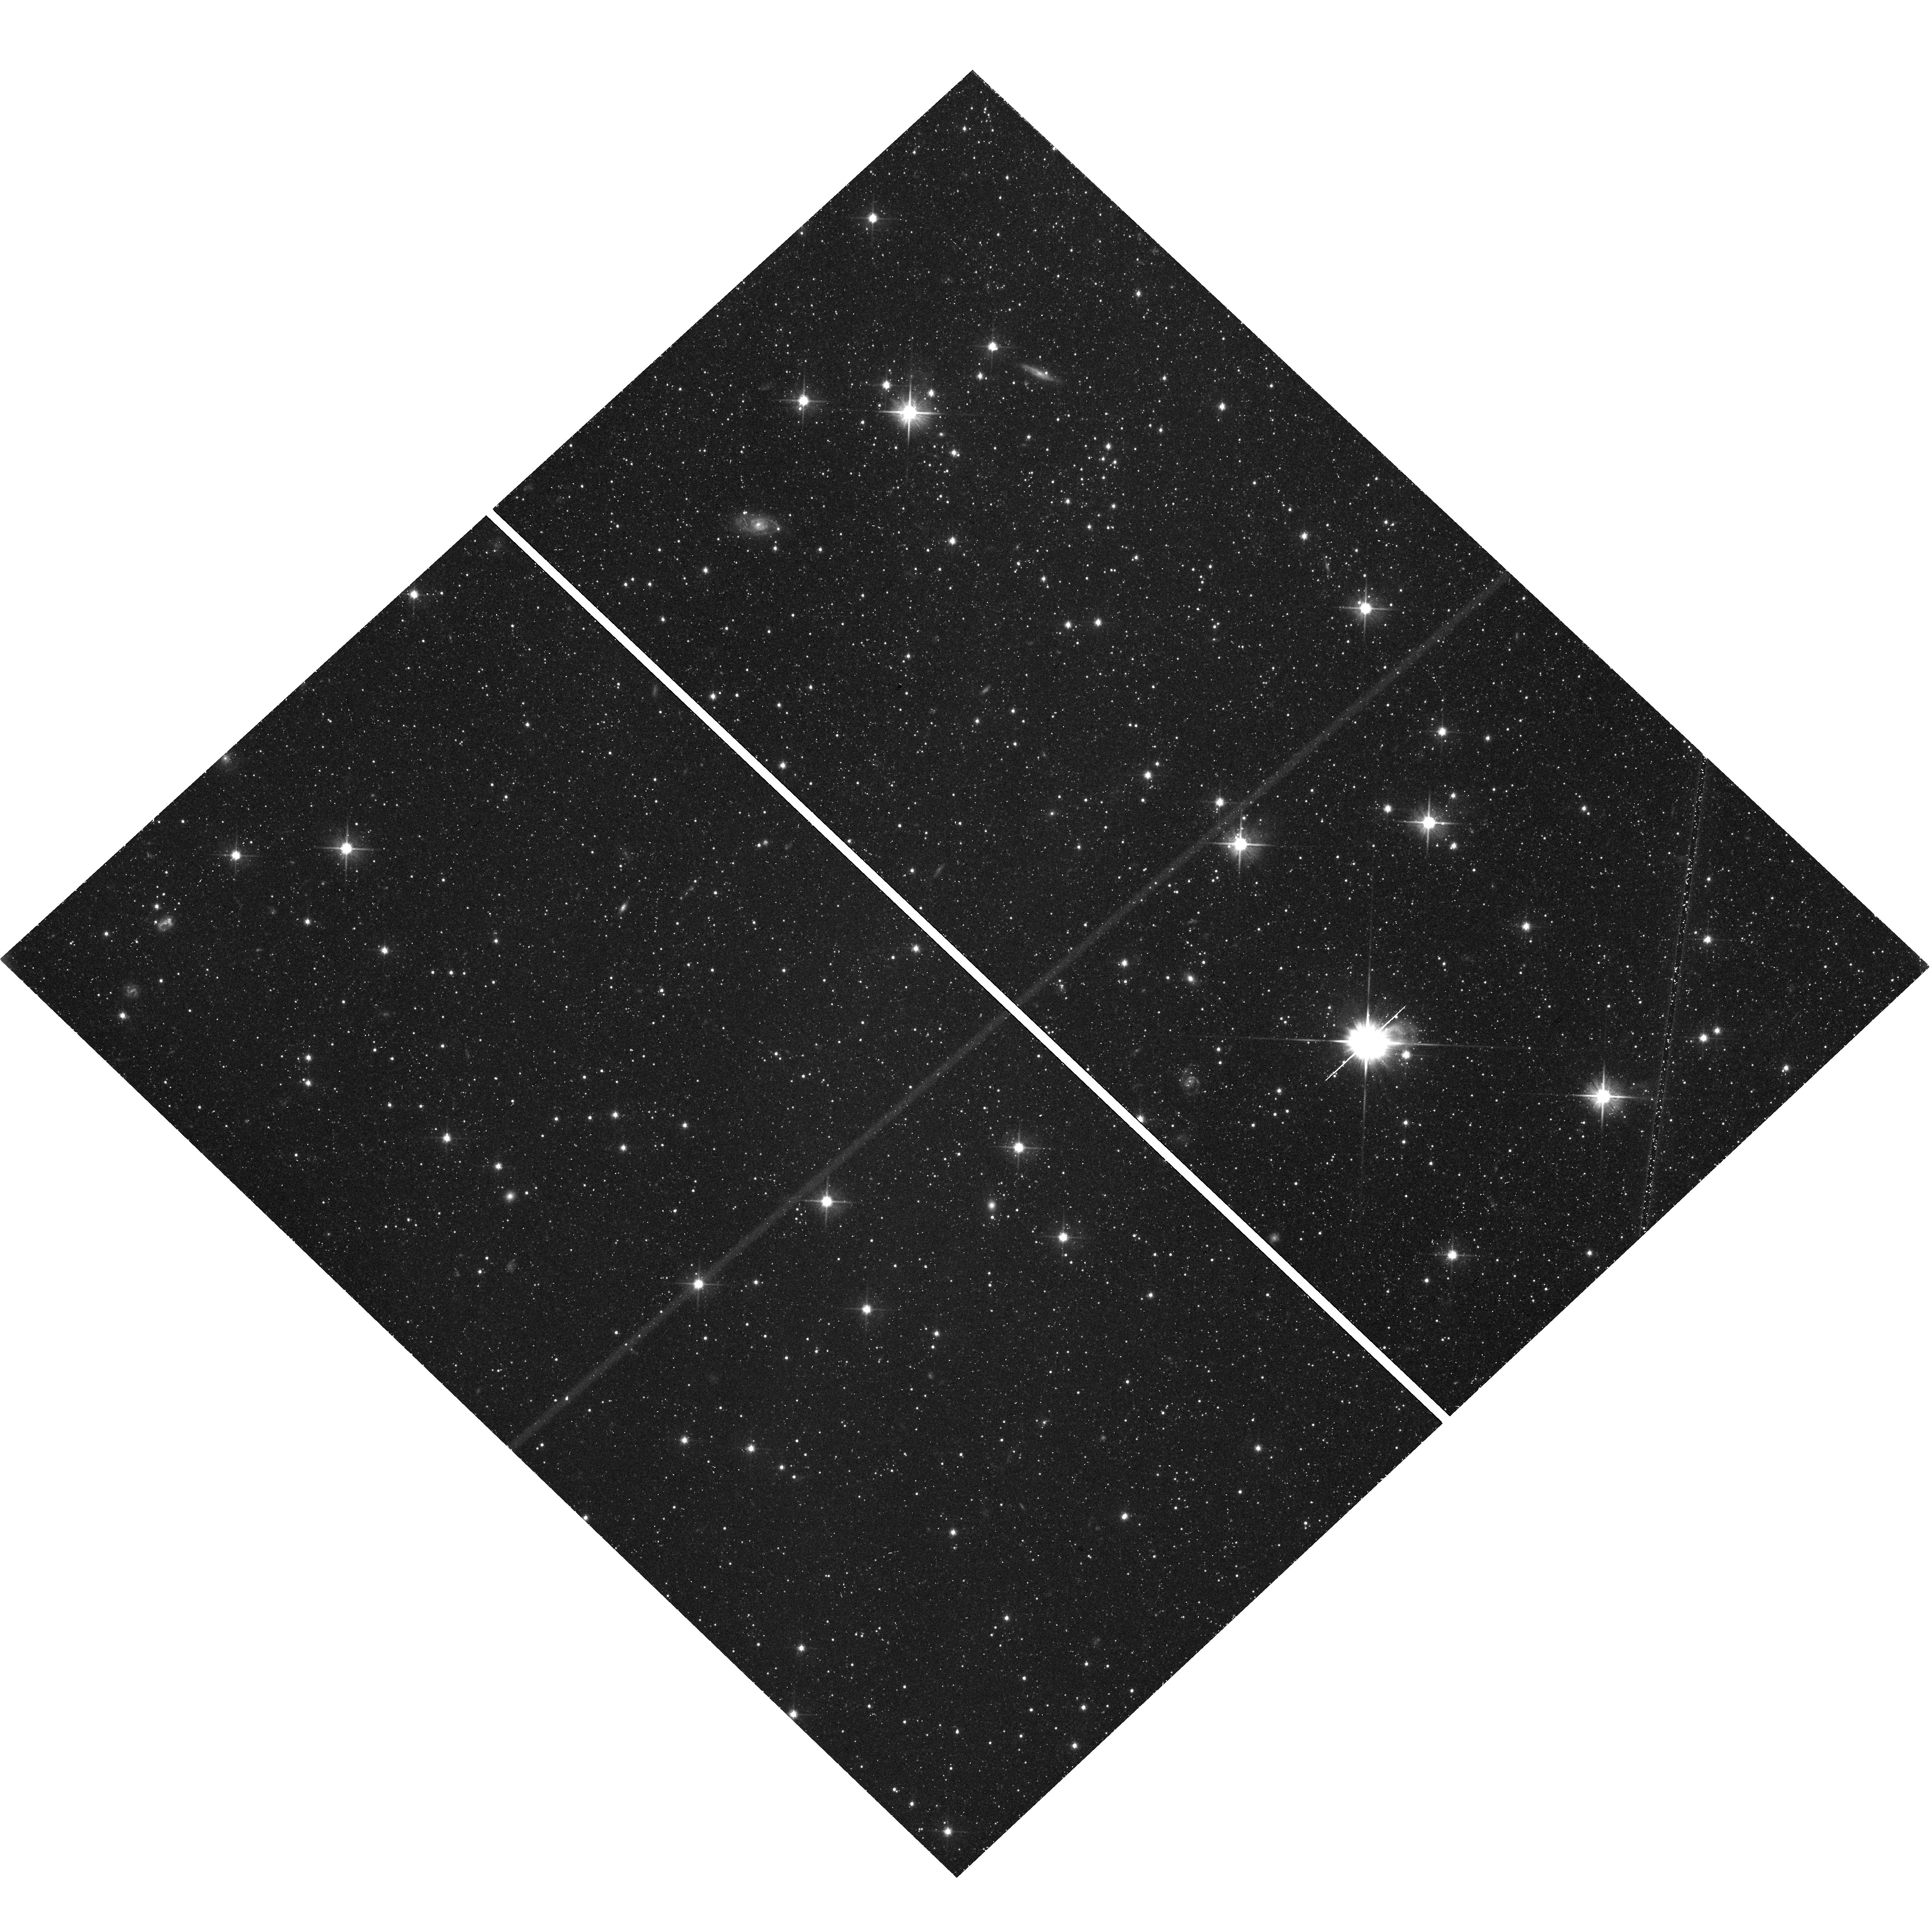
Target: field at RA 296.446°, Dec -14.955°. Instrument: WFC3/UVIS. Filter: F606W. Exposure: 41 min. Observation ID: hst_14191_02_wfc3_uvis_f606w_icto02

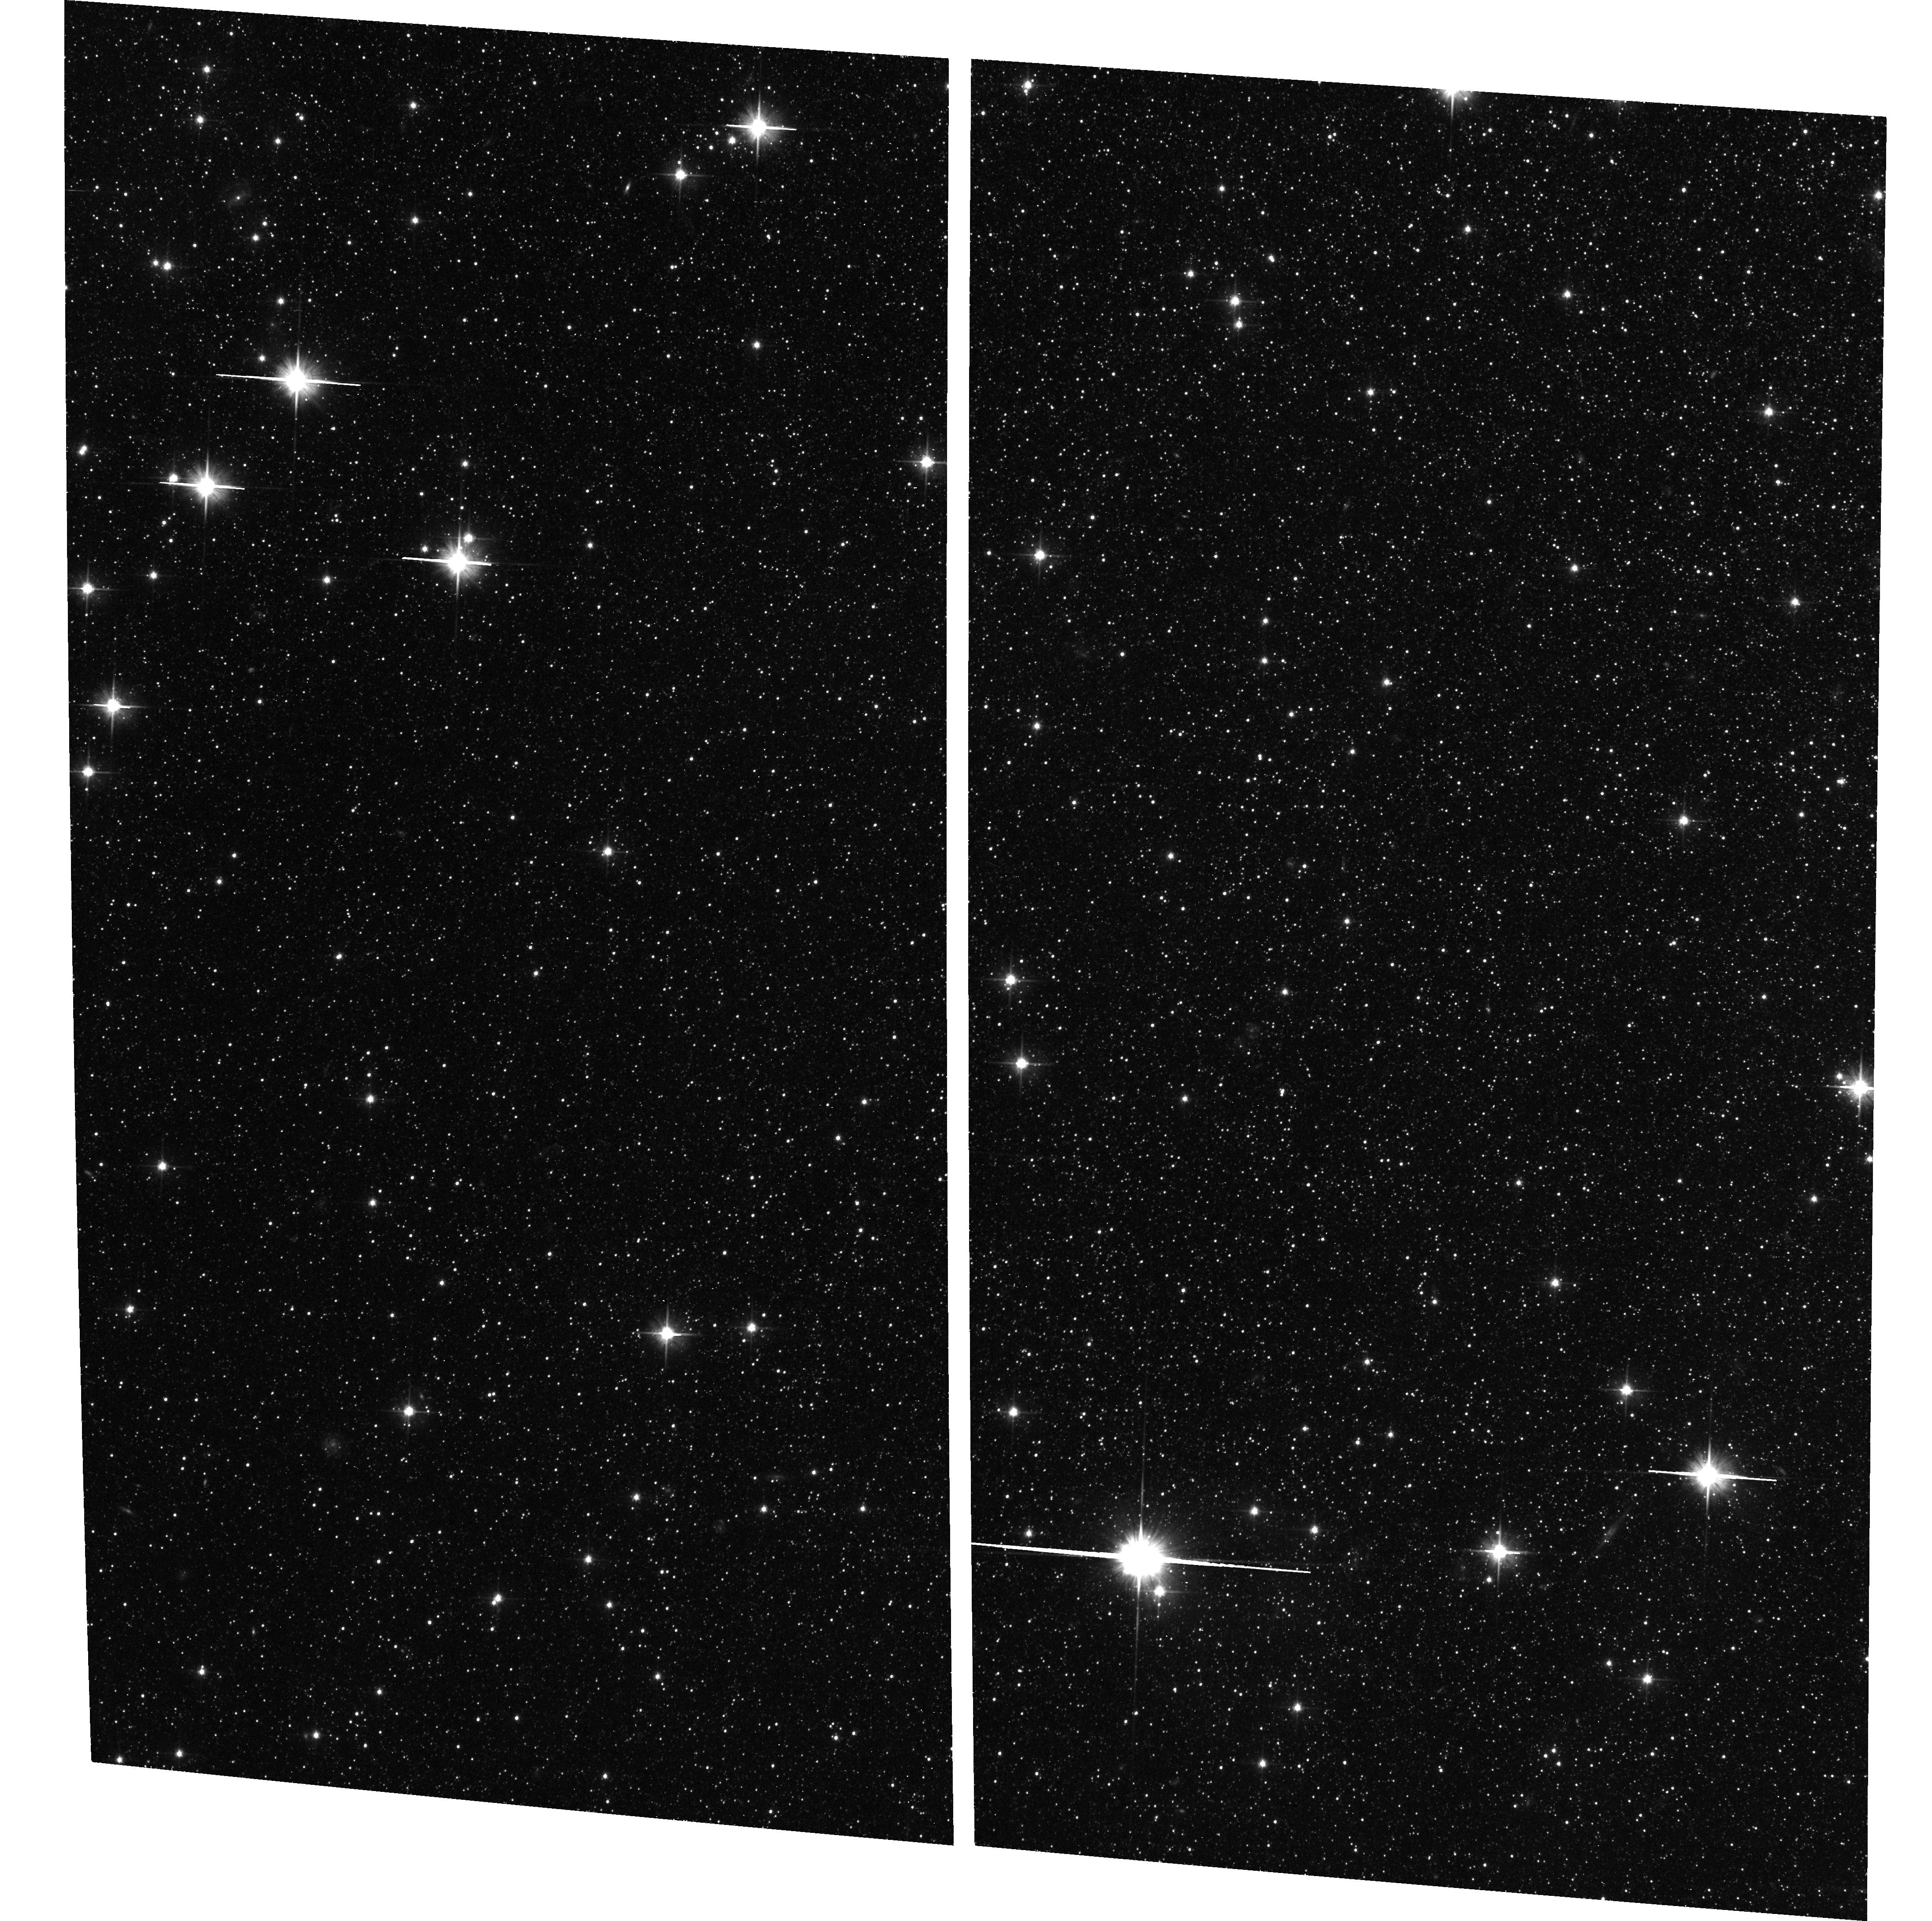
Target: NGC6822.BAR.EAST. Instrument: ACS/WFC. Filter: F606W. Exposure: 41 min. Observation ID: hst_14191_01_acs_wfc_f606w_jcto01

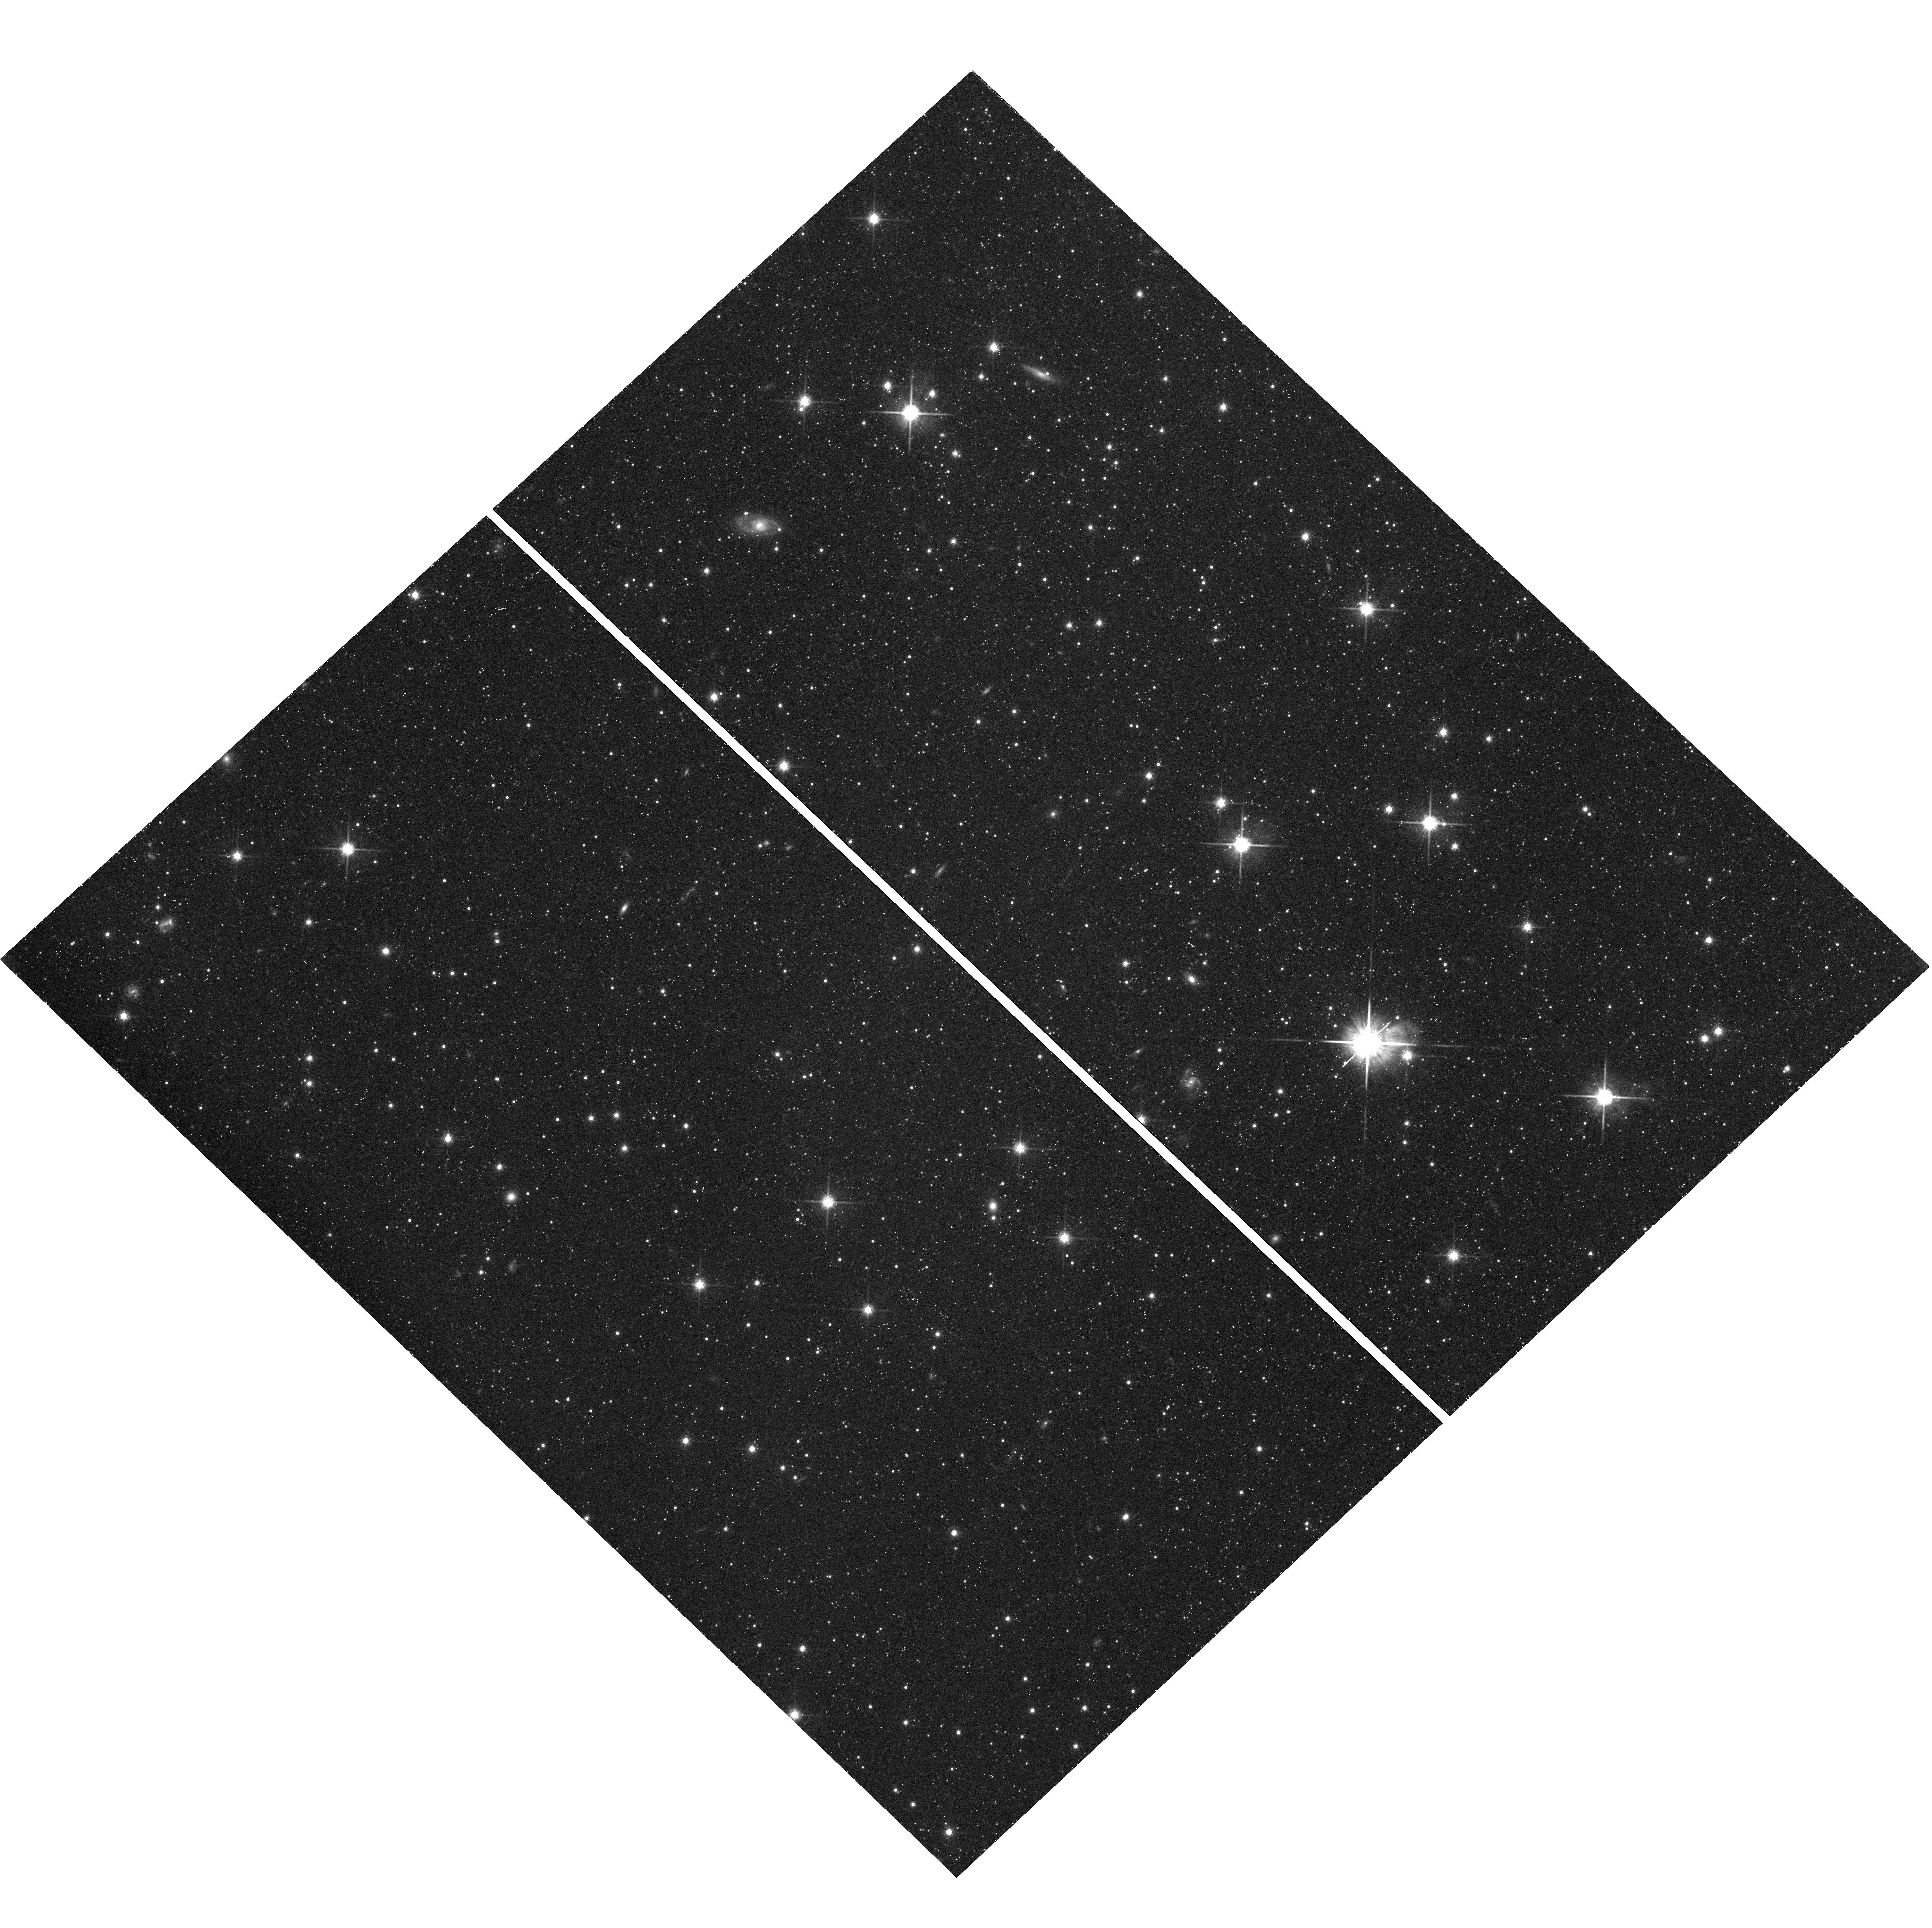
Target: field at RA 296.446°, Dec -14.955°. Instrument: WFC3/UVIS. Filter: F814W. Exposure: 40 min. Observation ID: hst_14191_01_wfc3_uvis_f814w_icto01

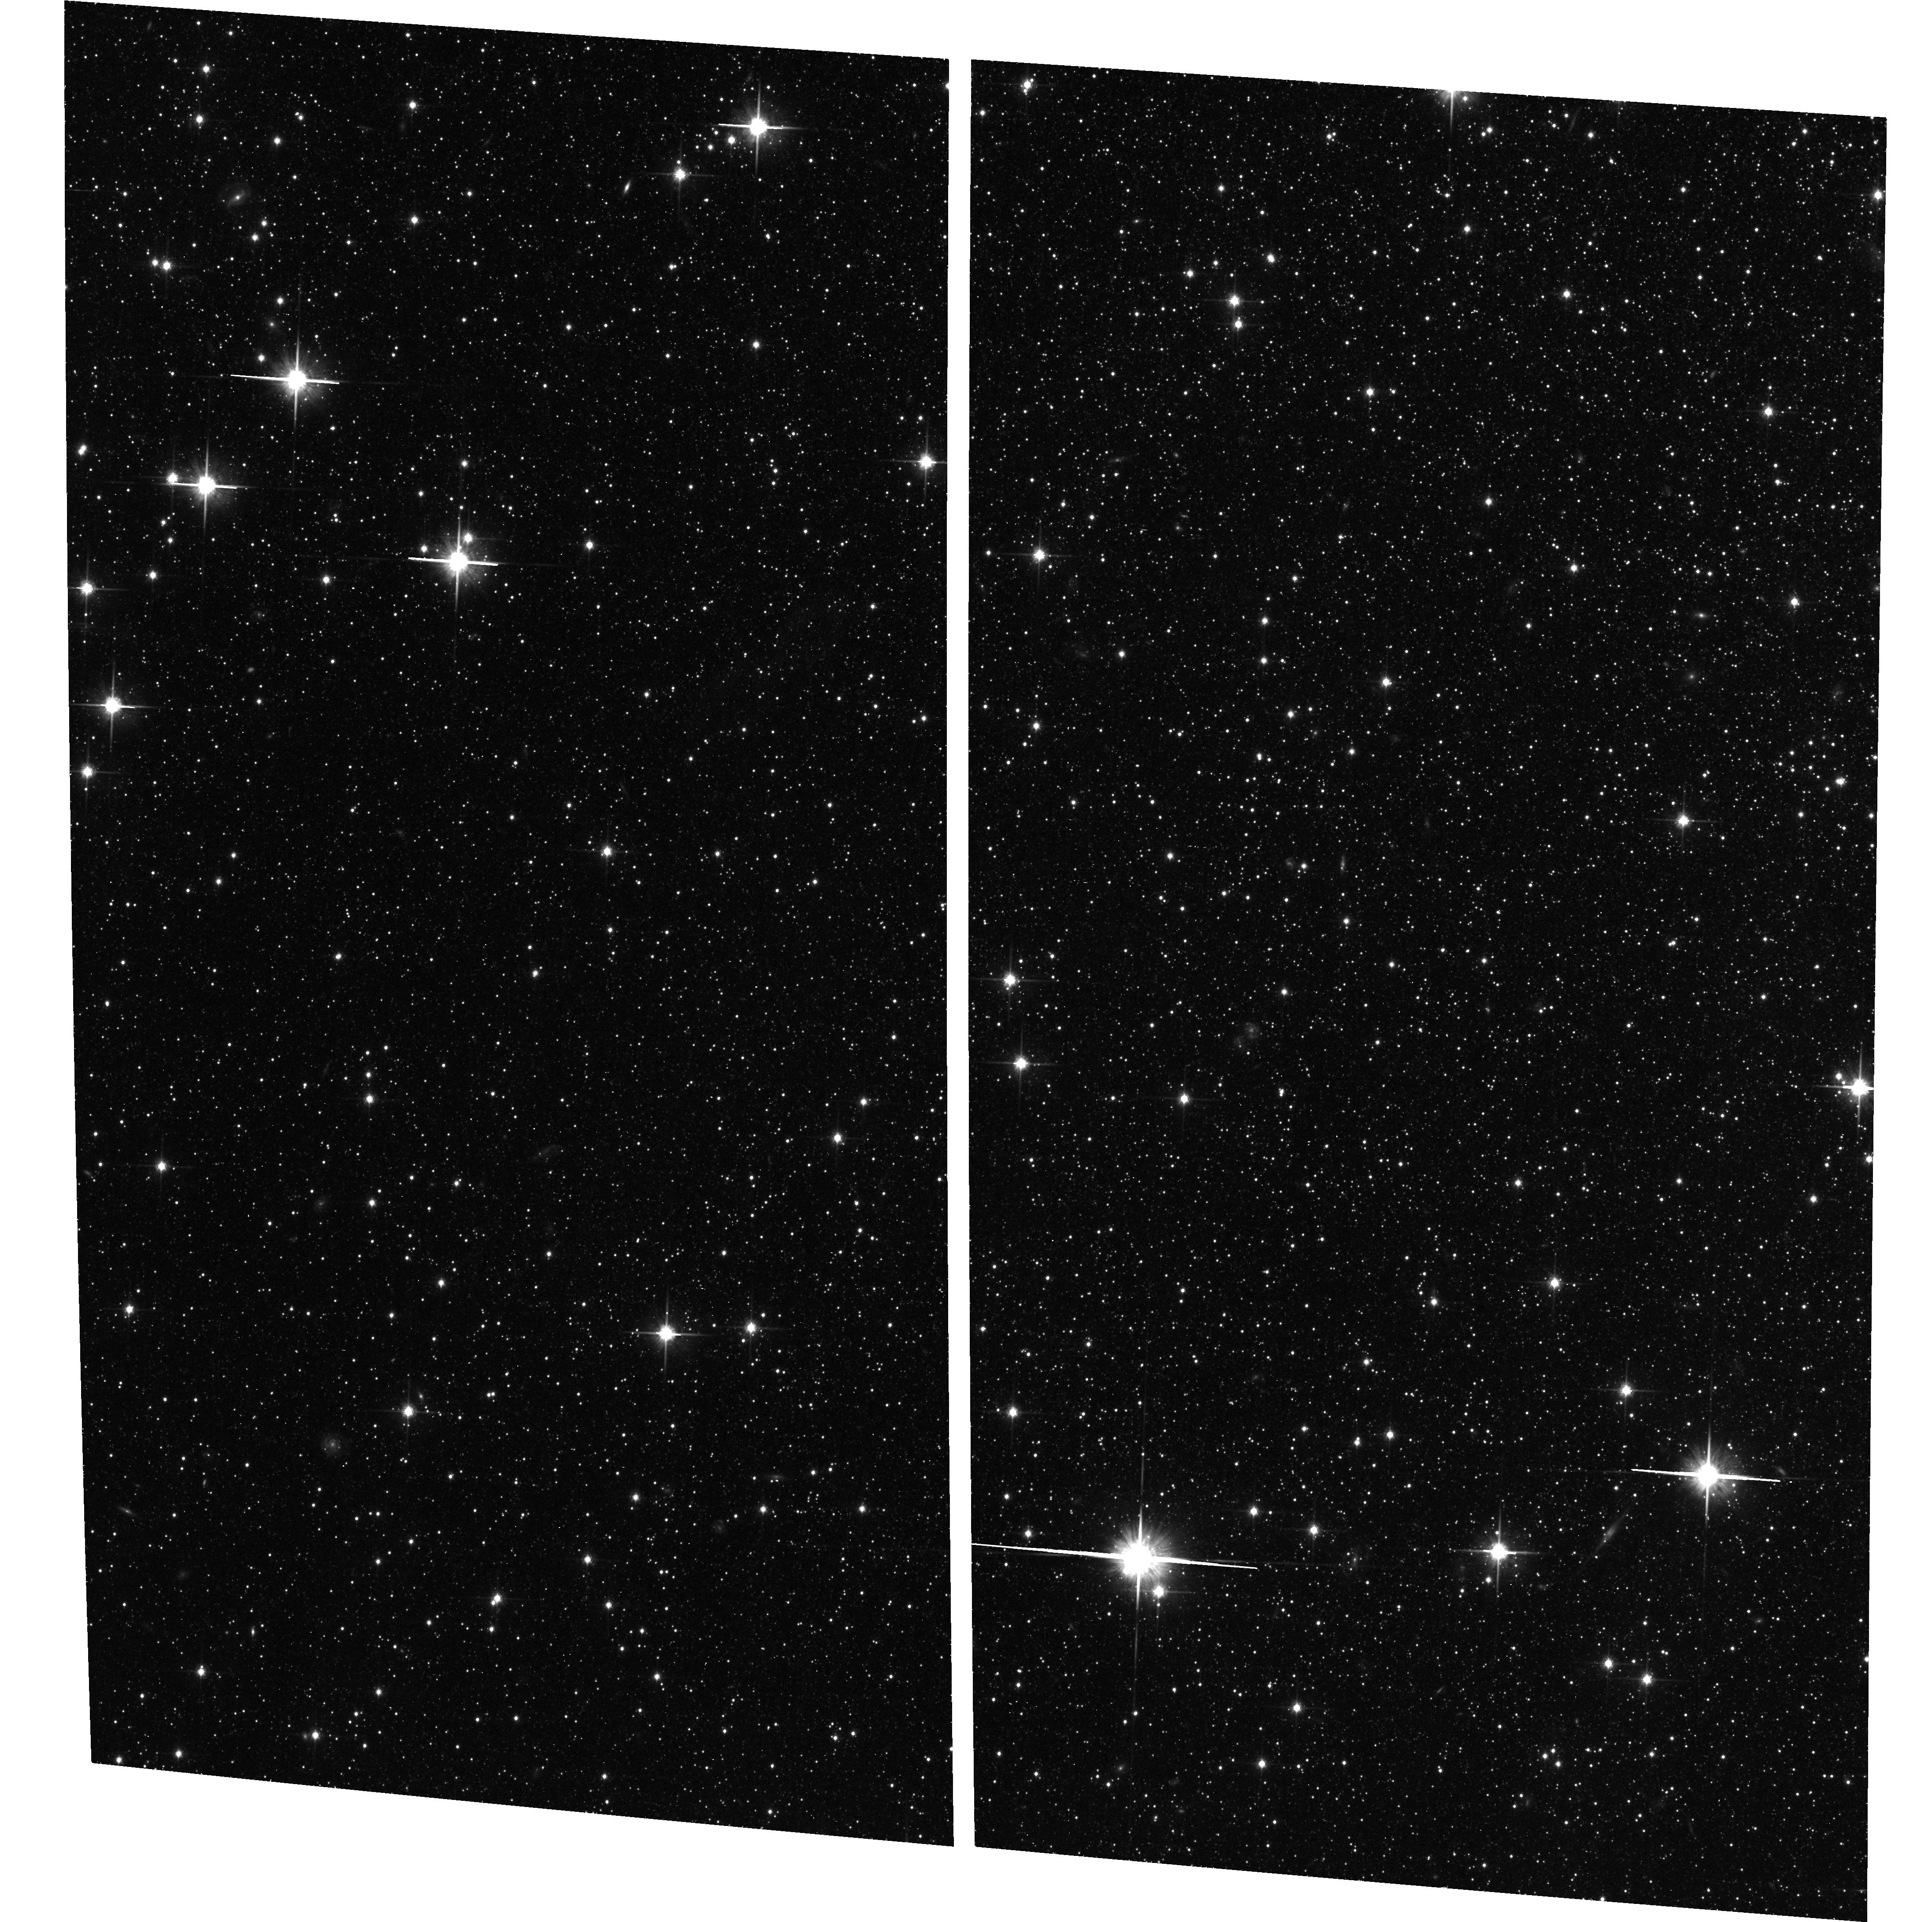
Target: NGC6822.BAR.EAST. Instrument: ACS/WFC. Filter: F814W. Exposure: 40 min. Observation ID: hst_14191_03_acs_wfc_f814w_jcto03

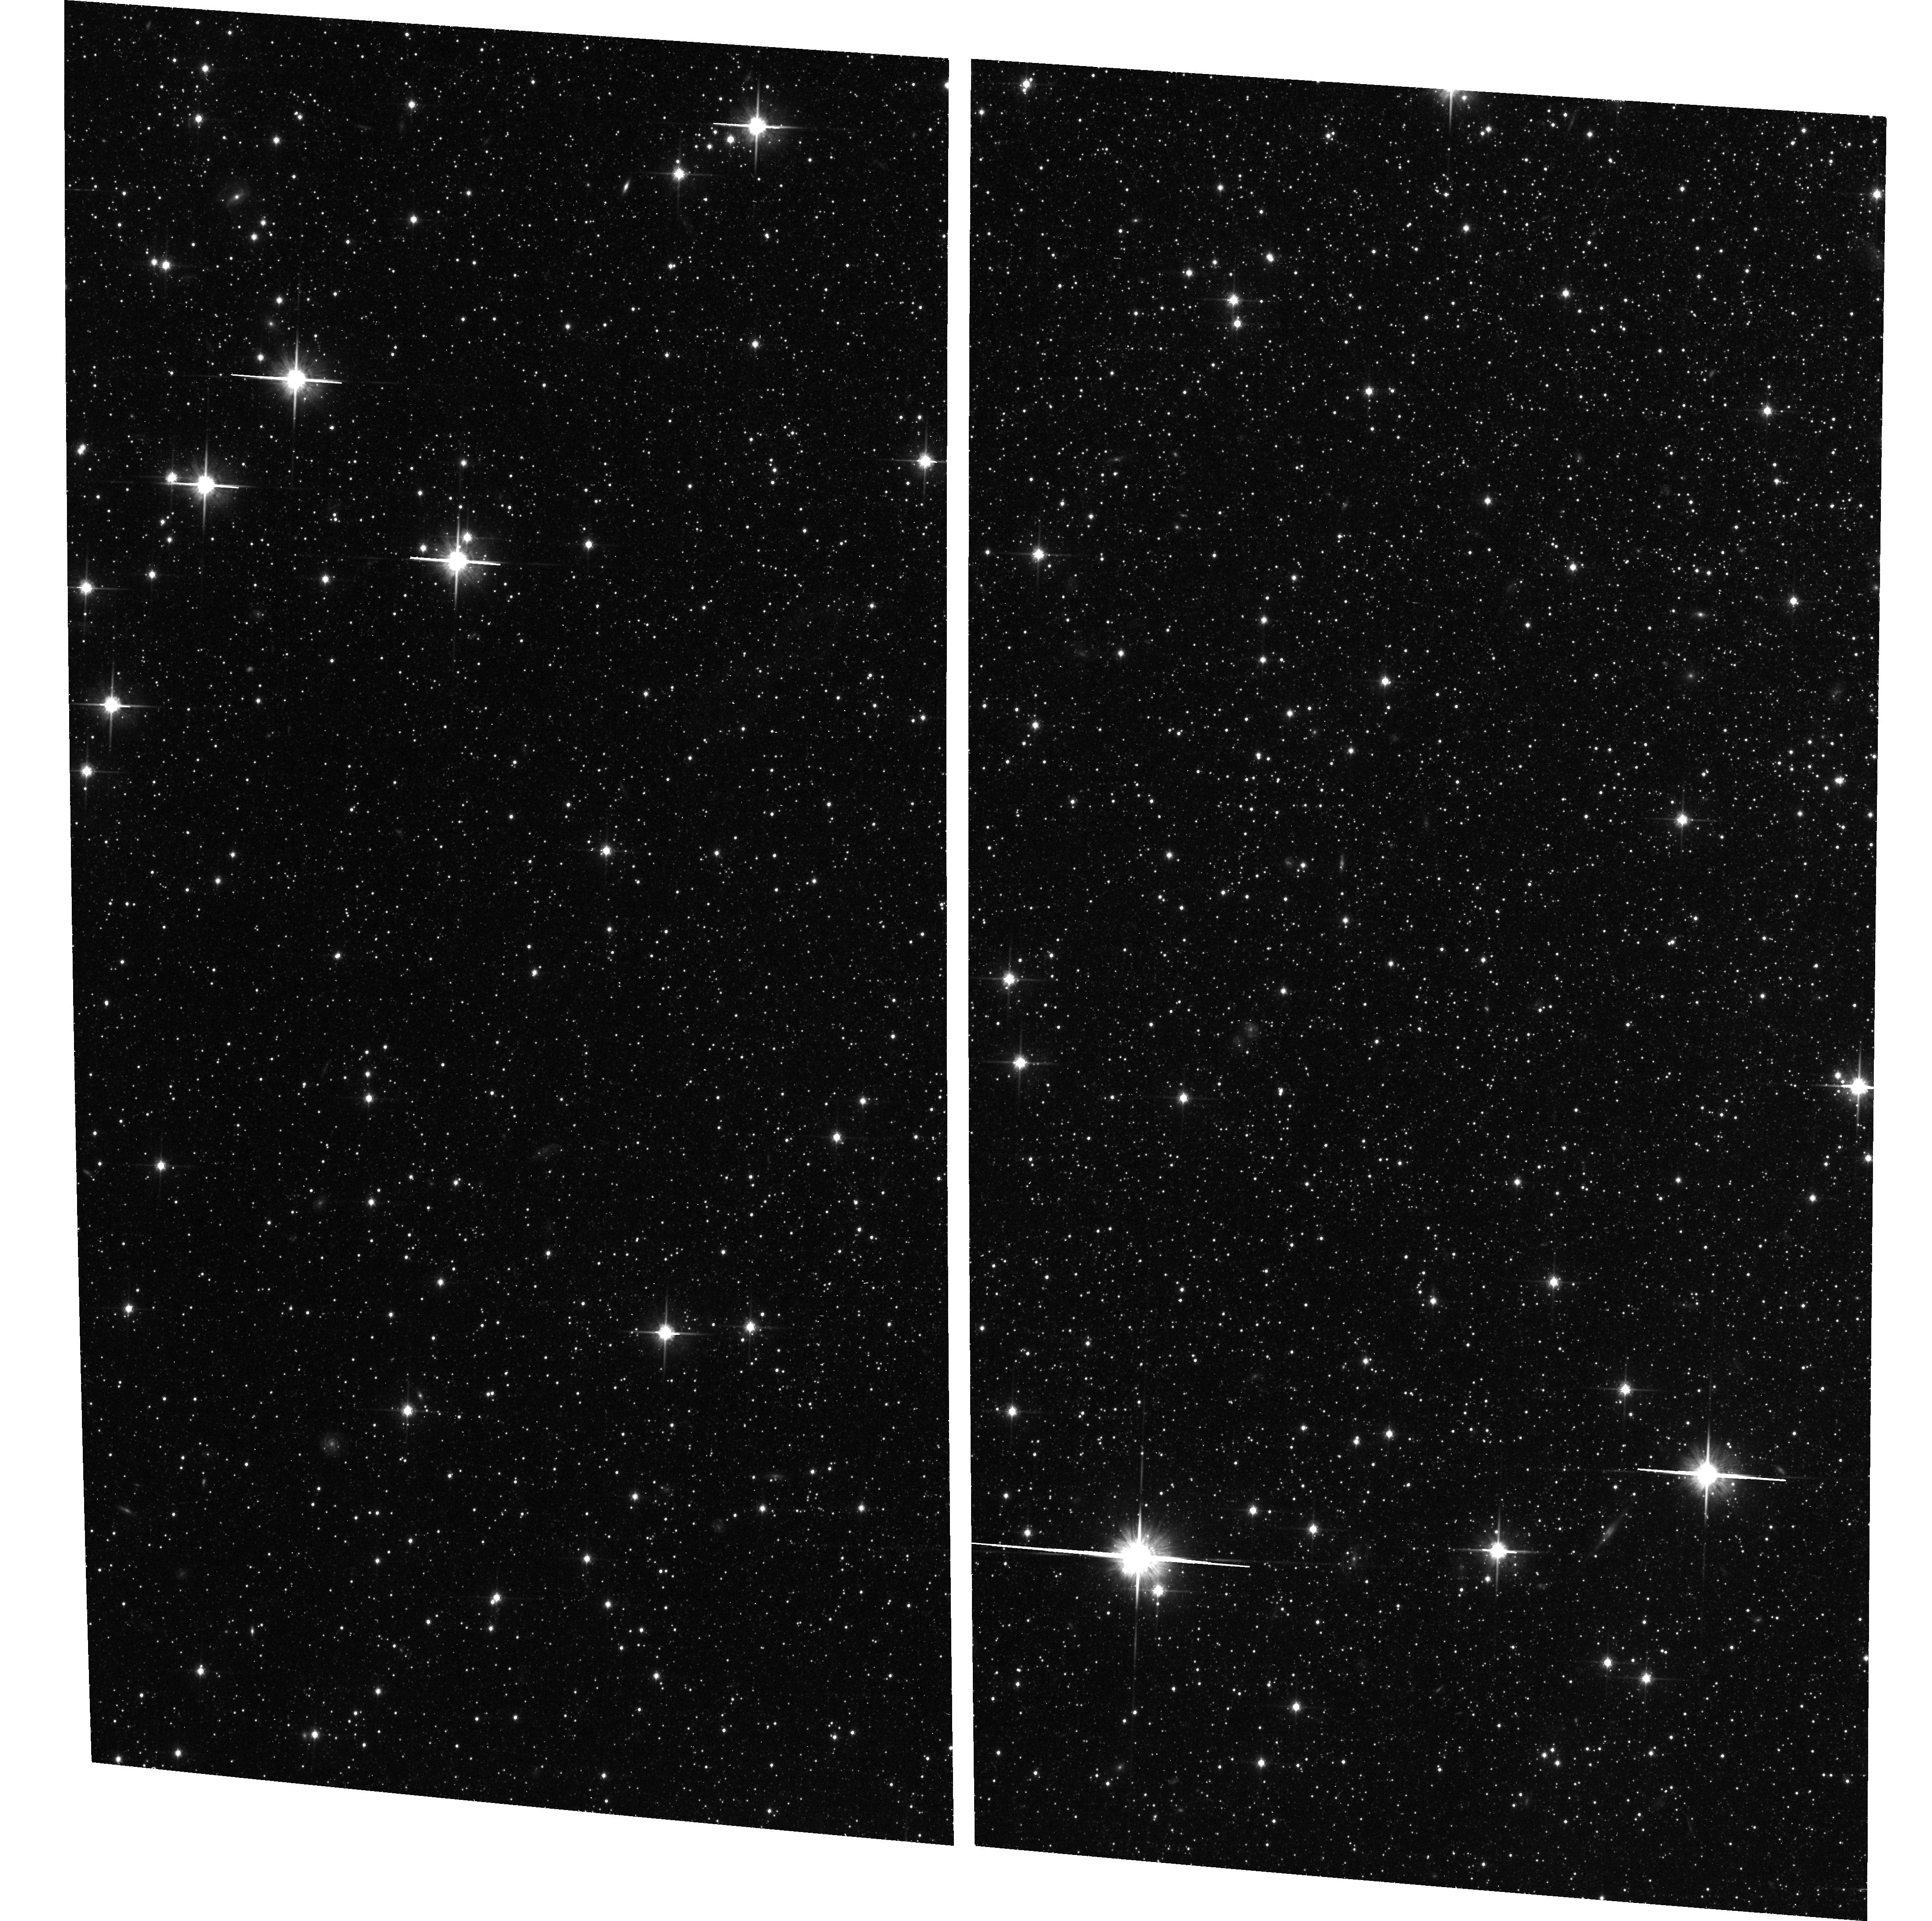
Target: NGC6822.BAR.EAST. Instrument: ACS/WFC. Filter: F814W. Exposure: 40 min. Observation ID: hst_14191_02_acs_wfc_f814w_jcto02

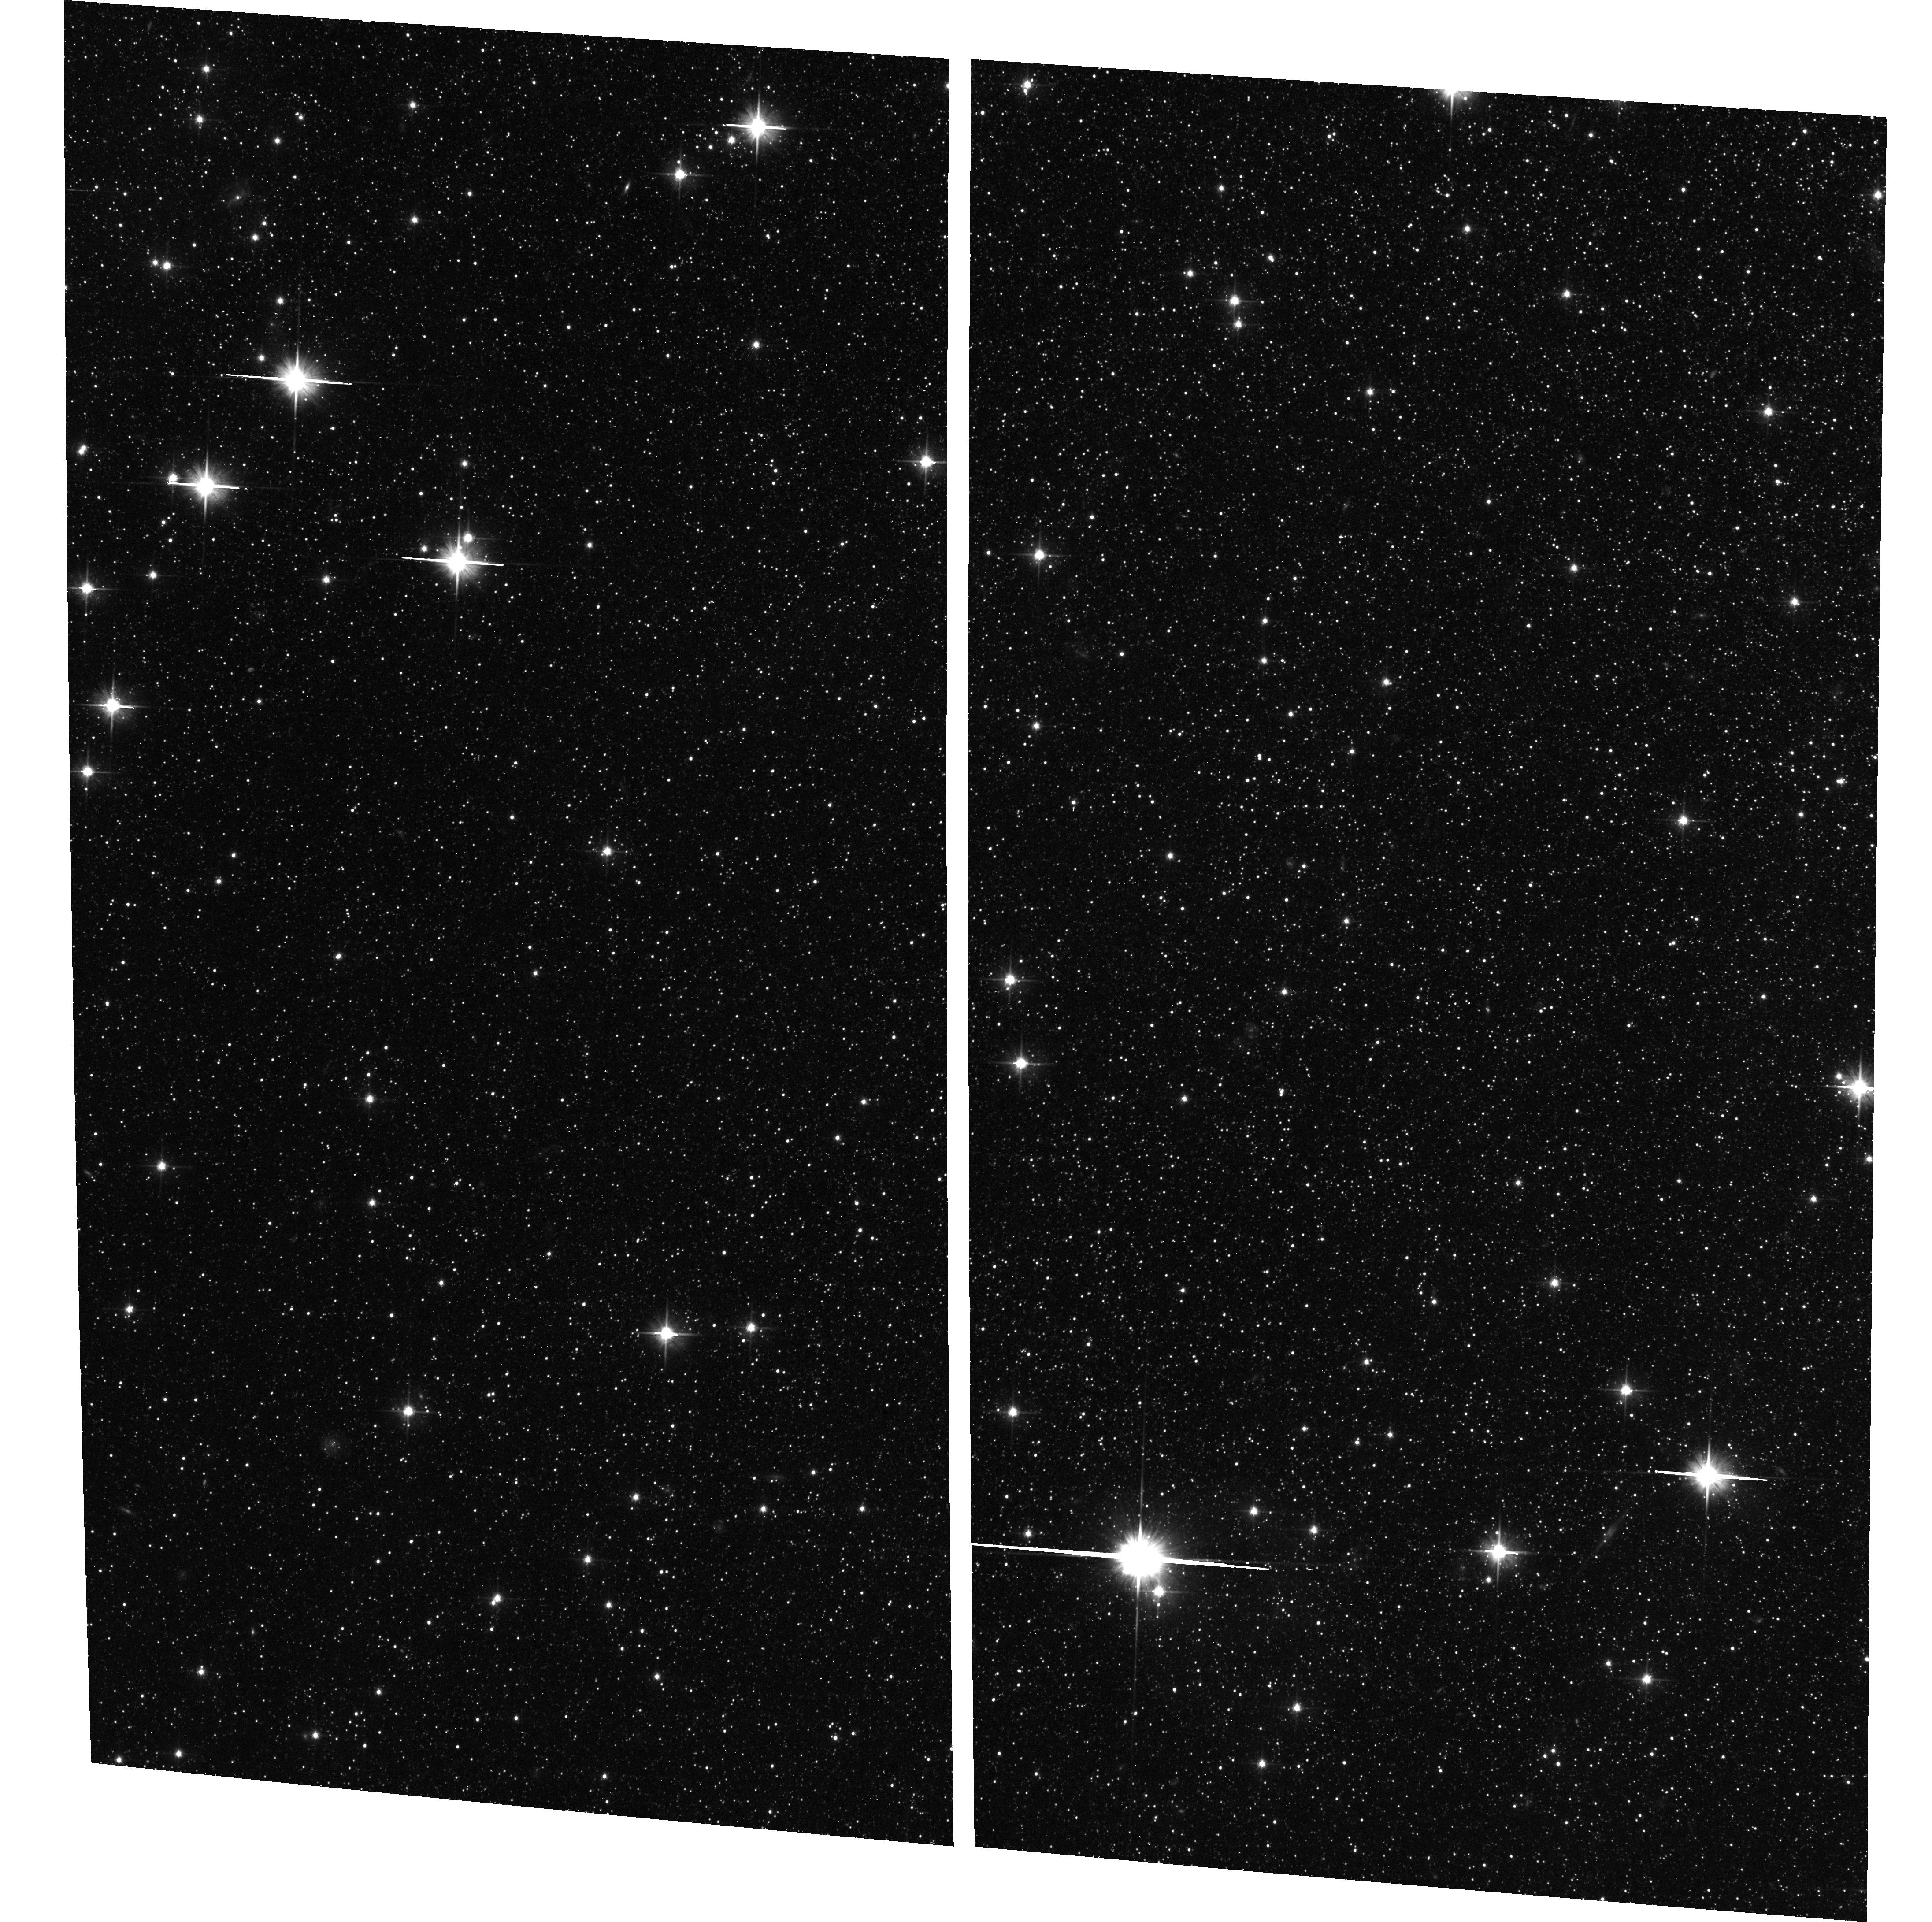
Target: NGC6822.BAR.EAST. Instrument: ACS/WFC. Filter: F606W. Exposure: 41 min. Observation ID: hst_14191_03_acs_wfc_f606w_jcto03

The Star Formation History and Proper Motion of NGC 6822 (PI: Cole, Andrew A.)

Dwarf galaxies are sensitive probes of galaxy formation theory because of both their susceptibility to feedback from star formation and their vulnerability to interactions with neighbors. Theory and observation both suggest that galaxies with stellar masses in the range of 0.1-1 billion solar masses are critical for understanding galaxy assembly and reionization. NGC 6822 is one of only two galaxies in the Local Group in this critical mass range that is outside the virial radius of the Milky Way and M31. We have already measured the star formation history (SFH) of the other galaxy, IC 1613, and discovered it to have a nearly constant star formation rate over a Hubble time. The SFH of NGC 6822, on the other hand, remains unknown for ages greater than ~3 Gyr. We propose to obtain the deepest-ever color-magnitude diagrams of two fields in NGC 6822 using ACS/WFC and WFC3/UVIS. In only 7 orbits, we will measure its ancient SFH with resolution of ~1 Gyr at the oldest ages, making this an extremely efficient program. The SFH will have accuracy and precision equal to that of IC 1613 (~10%, 13 Gyr ago), directly testing the prediction that feedback linked to SFH controls the structural parameters of dwarfs at this mass. It has been suggested that NGC 6822 may have passed within 50 kpc of the Milky Way, altering its structure and gas content. We will target fields in NGC 6822 that have already been observed with ACS/WFC in 2010; measuring the reflex motion of background galaxies over the 6 year baseline we will make the first measurement of its proper motion, constraining its orbit and testing whether NGC 6822 has been influenced by an ancient interaction with the Milky Way.